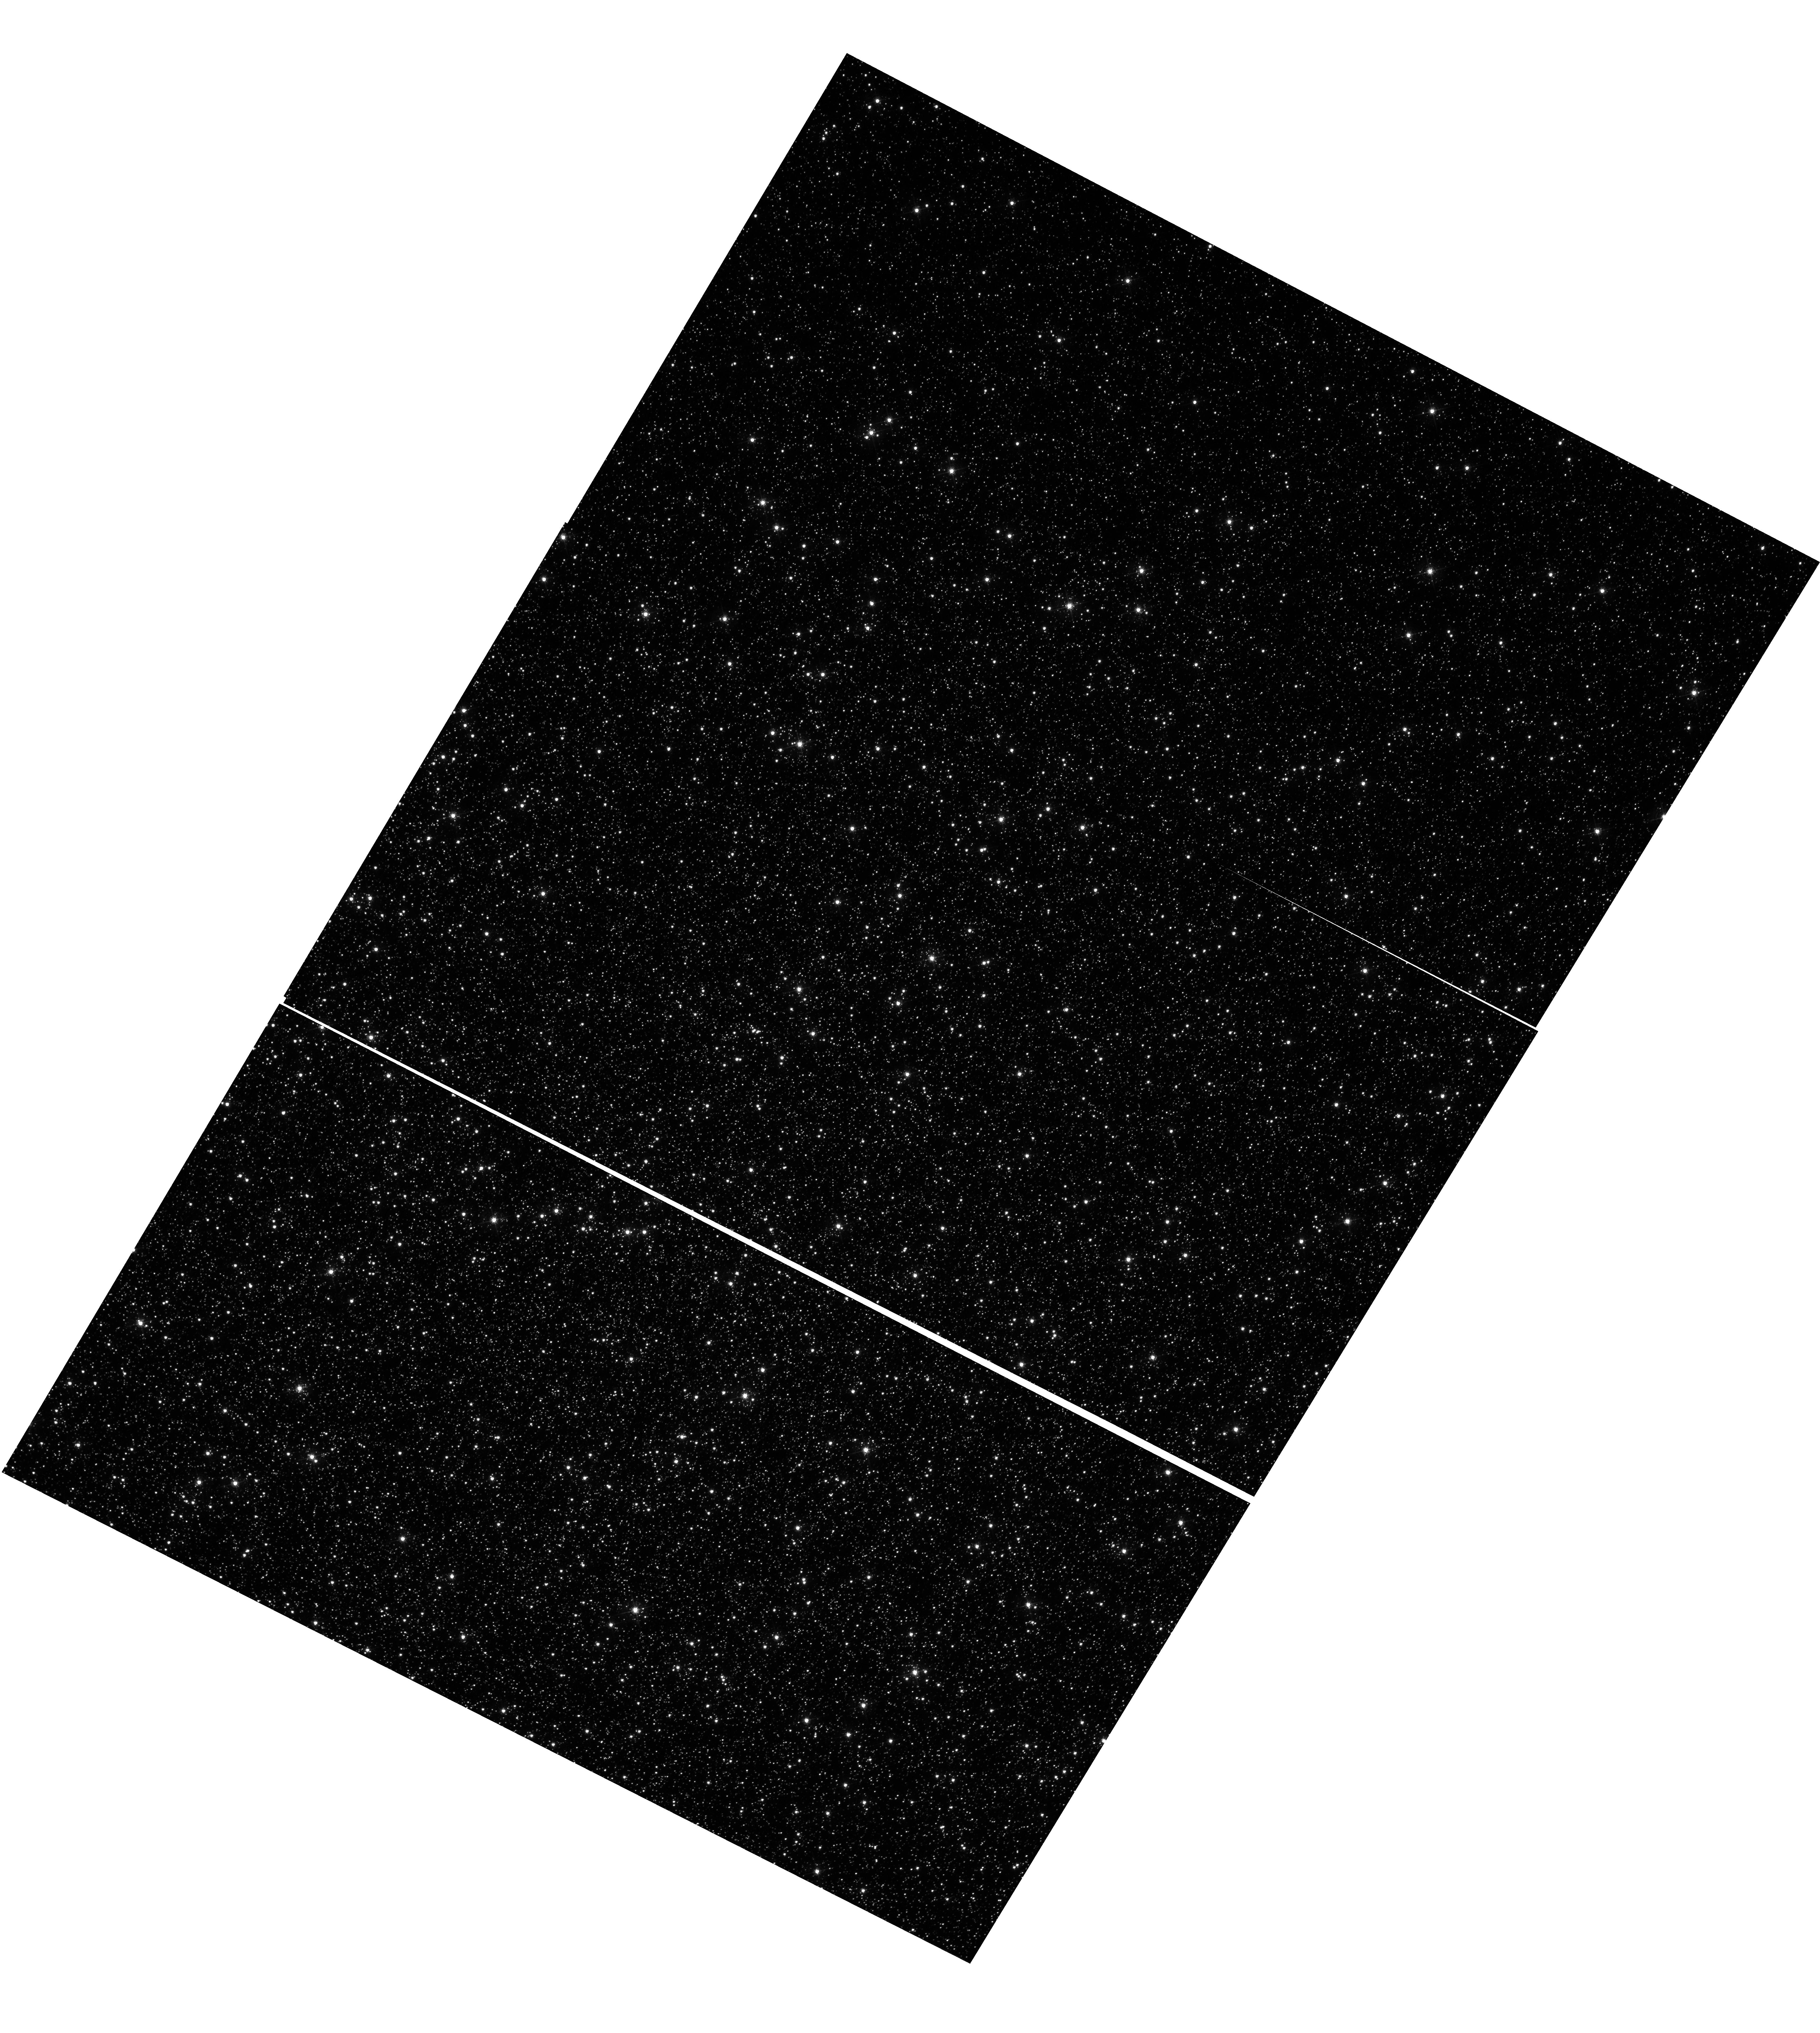
Target: OMEGACEN. Instrument: WFC3/UVIS. Filter: F502N. Exposure: 48 min. Observation ID: hst_17674_04_wfc3_uvis_f502n_ifi204

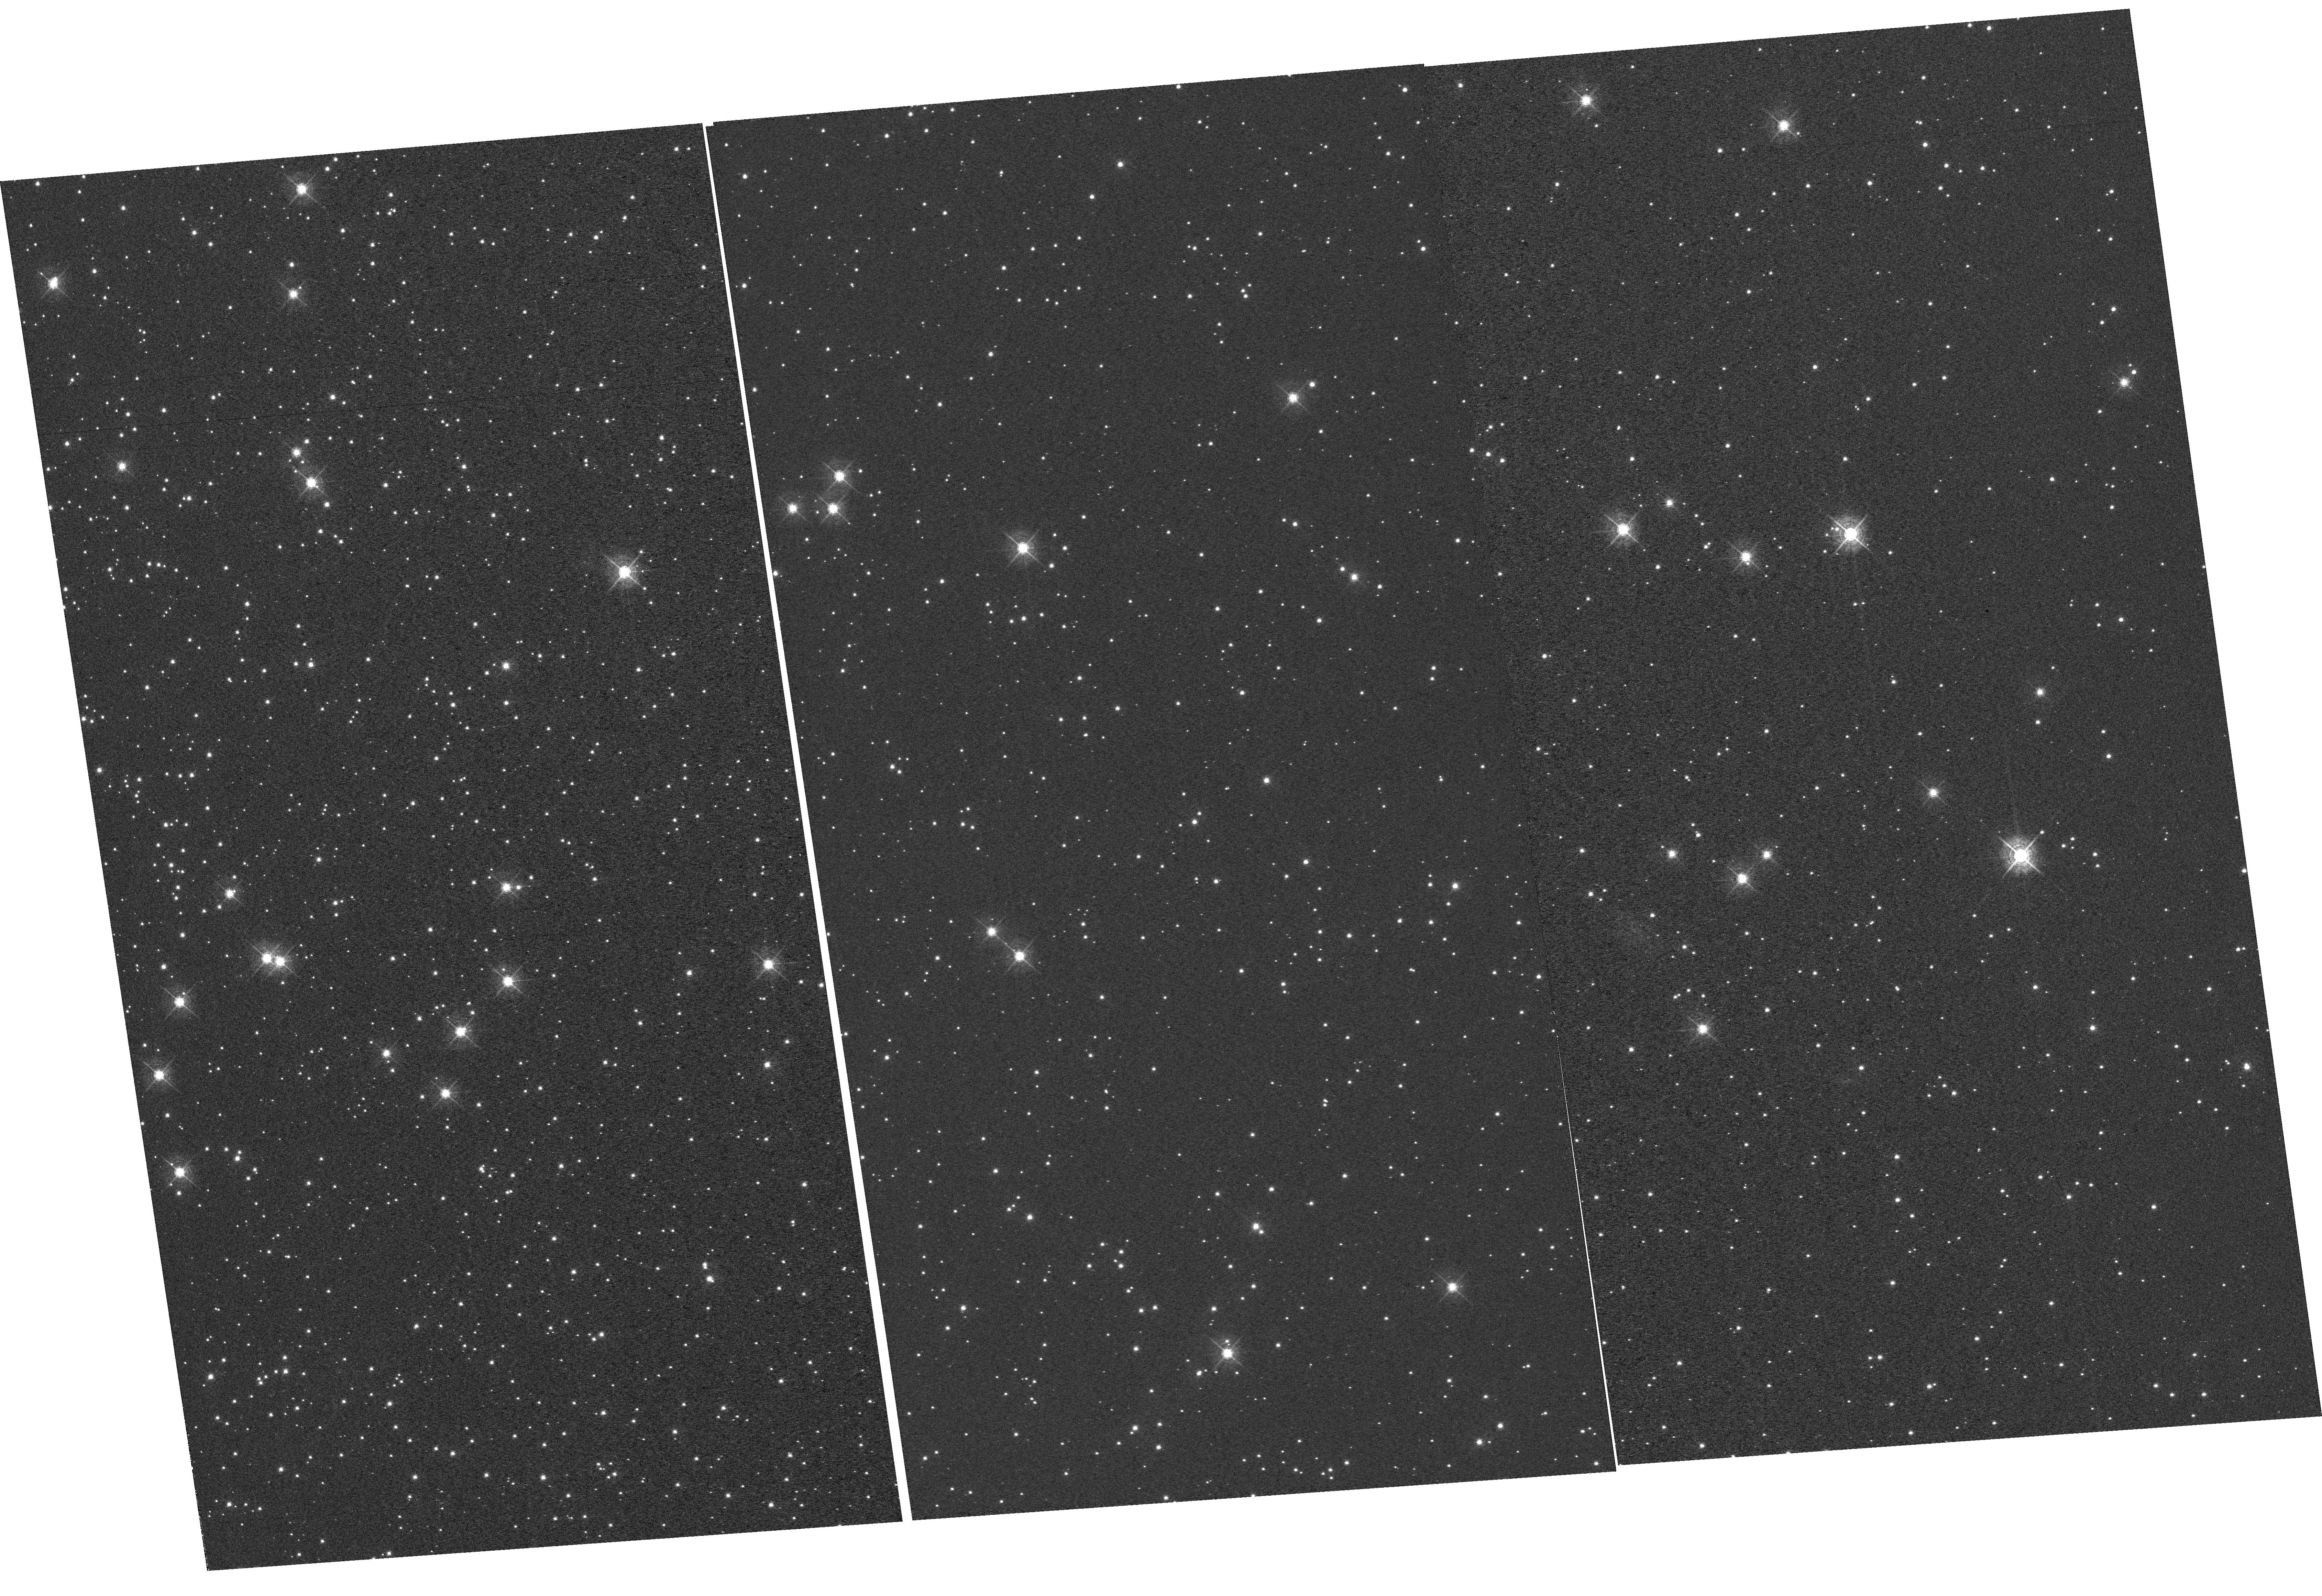
Target: NGC-104. Instrument: WFC3/UVIS. Filter: F502N. Exposure: 59 min. Observation ID: hst_17674_02_wfc3_uvis_f502n_ifi202

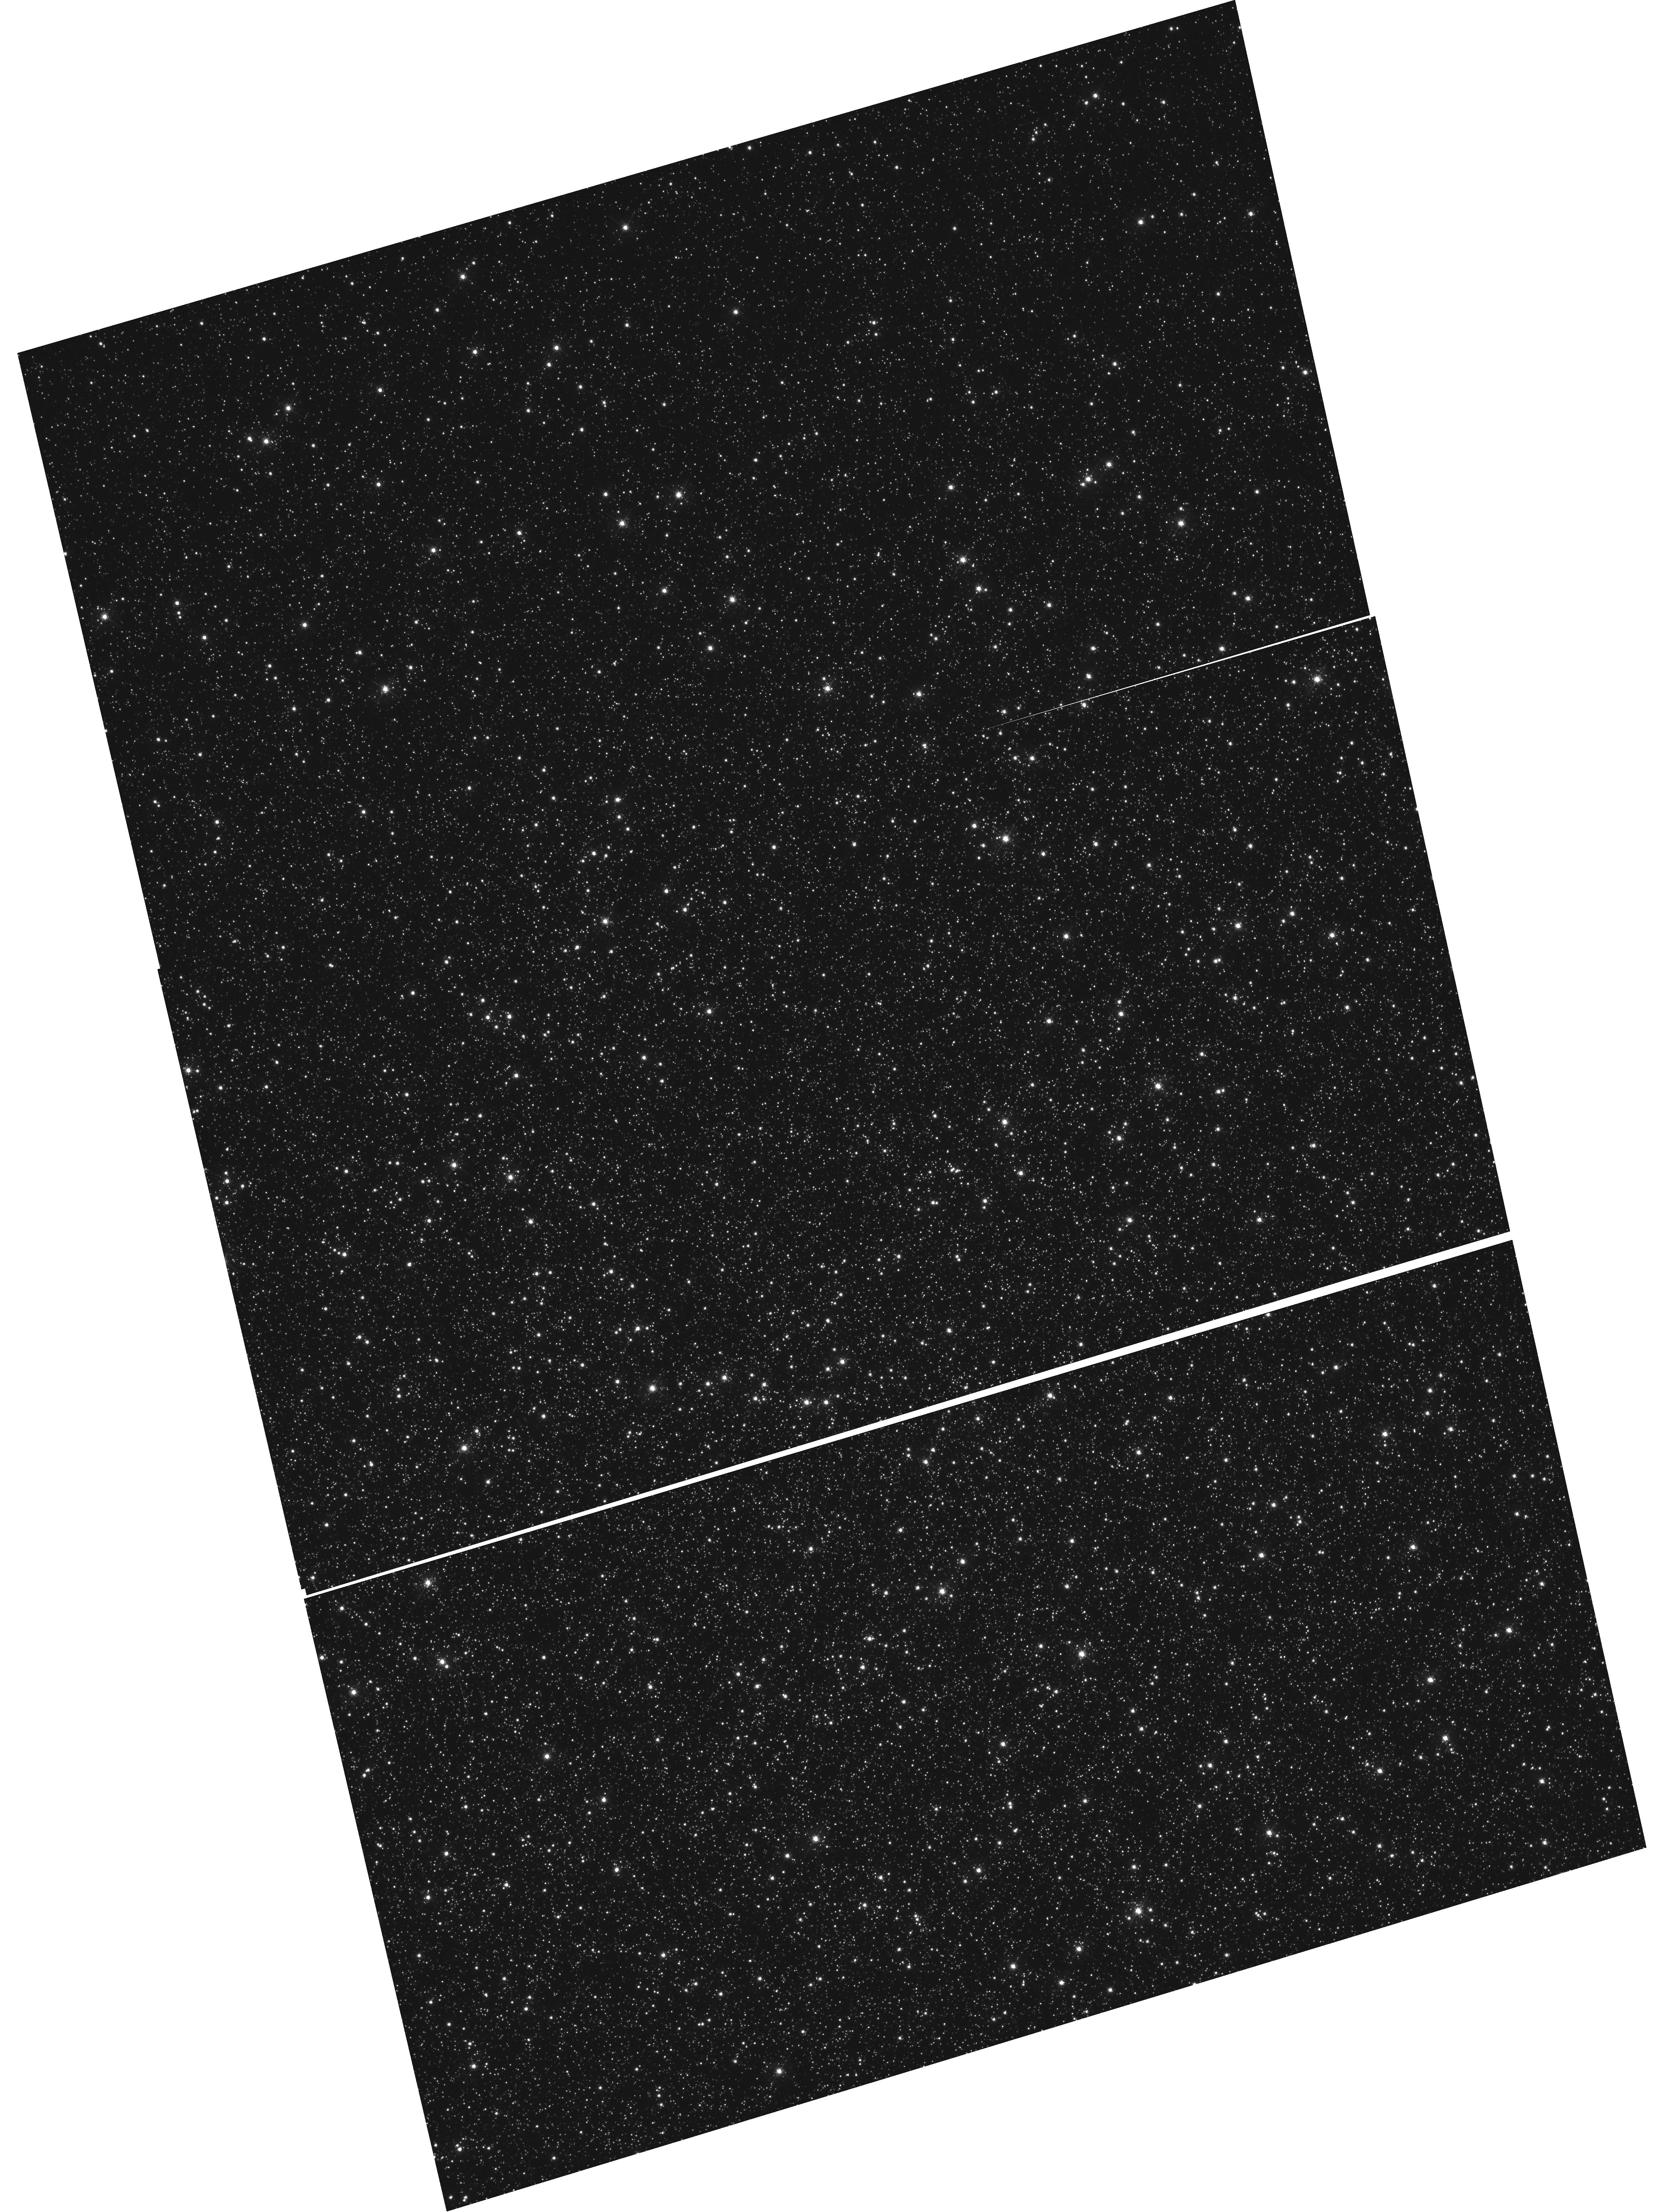
Target: OMEGACEN. Instrument: WFC3/UVIS. Filter: F502N. Exposure: 48 min. Observation ID: hst_17674_01_wfc3_uvis_f502n_ifi201

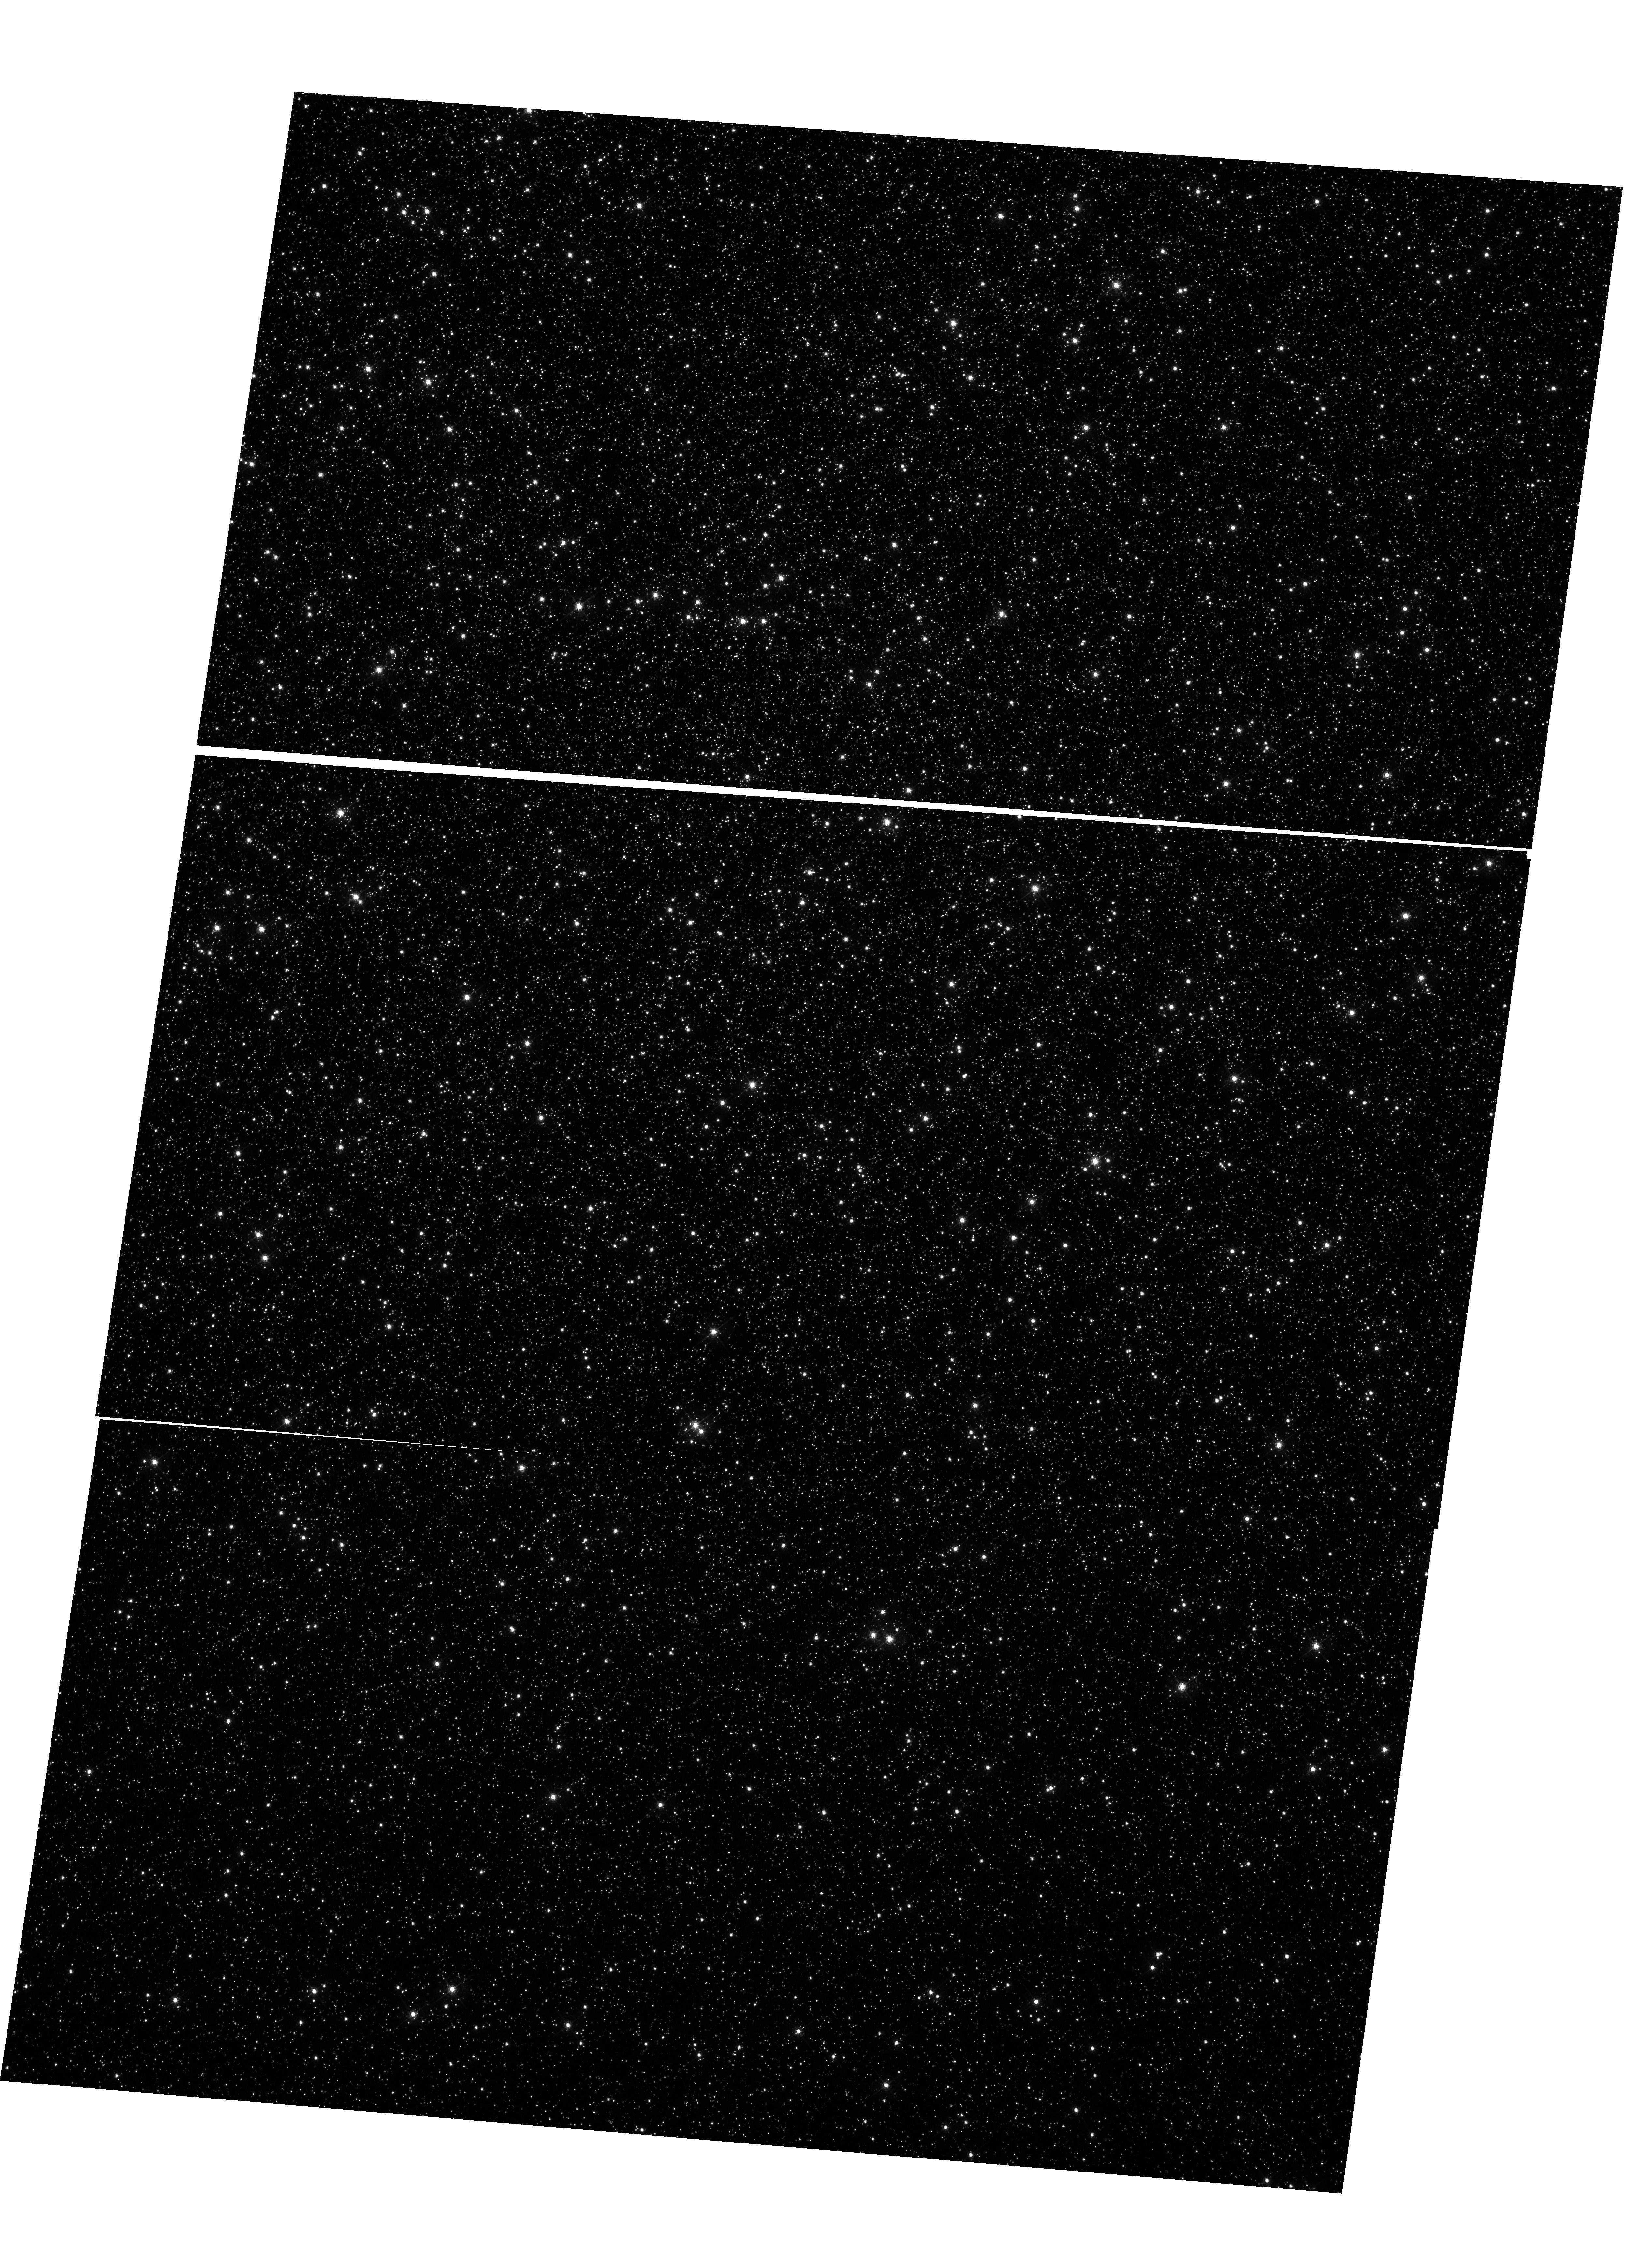
Target: OMEGACEN. Instrument: WFC3/UVIS. Filter: F502N. Exposure: 48 min. Observation ID: hst_17674_03_wfc3_uvis_f502n_ifi203

WFC3 UVIS CTE Monitor (Star Cluster) (PI: Kuhn, Benjamin)

This program is a recurring UVIS calibration monitor that will observe two stellar clusters (Omega Centauri, and 47 Tuc) to measure the flux loss of point sources as a function of detector row number due to degrading Charge Transfer Efficiency (CTE). Because CTE fluctuates with characteristics such as source flux and background level, this program is designed to take short and long exposures, at various commanded post-flash levels with the F502N filter. We will compare the results from these new observations with previous external CTE calibration programs and update the aperture phometry-based CTE model. Furthermore, ACS has an external CTE calibration program that observes NGC 104 at various post-flash levels that can also be used for direct comparison. Lastly, these data will be used to help monitor/improve the empirical pixel-based CTE correction (FLC/DRC).